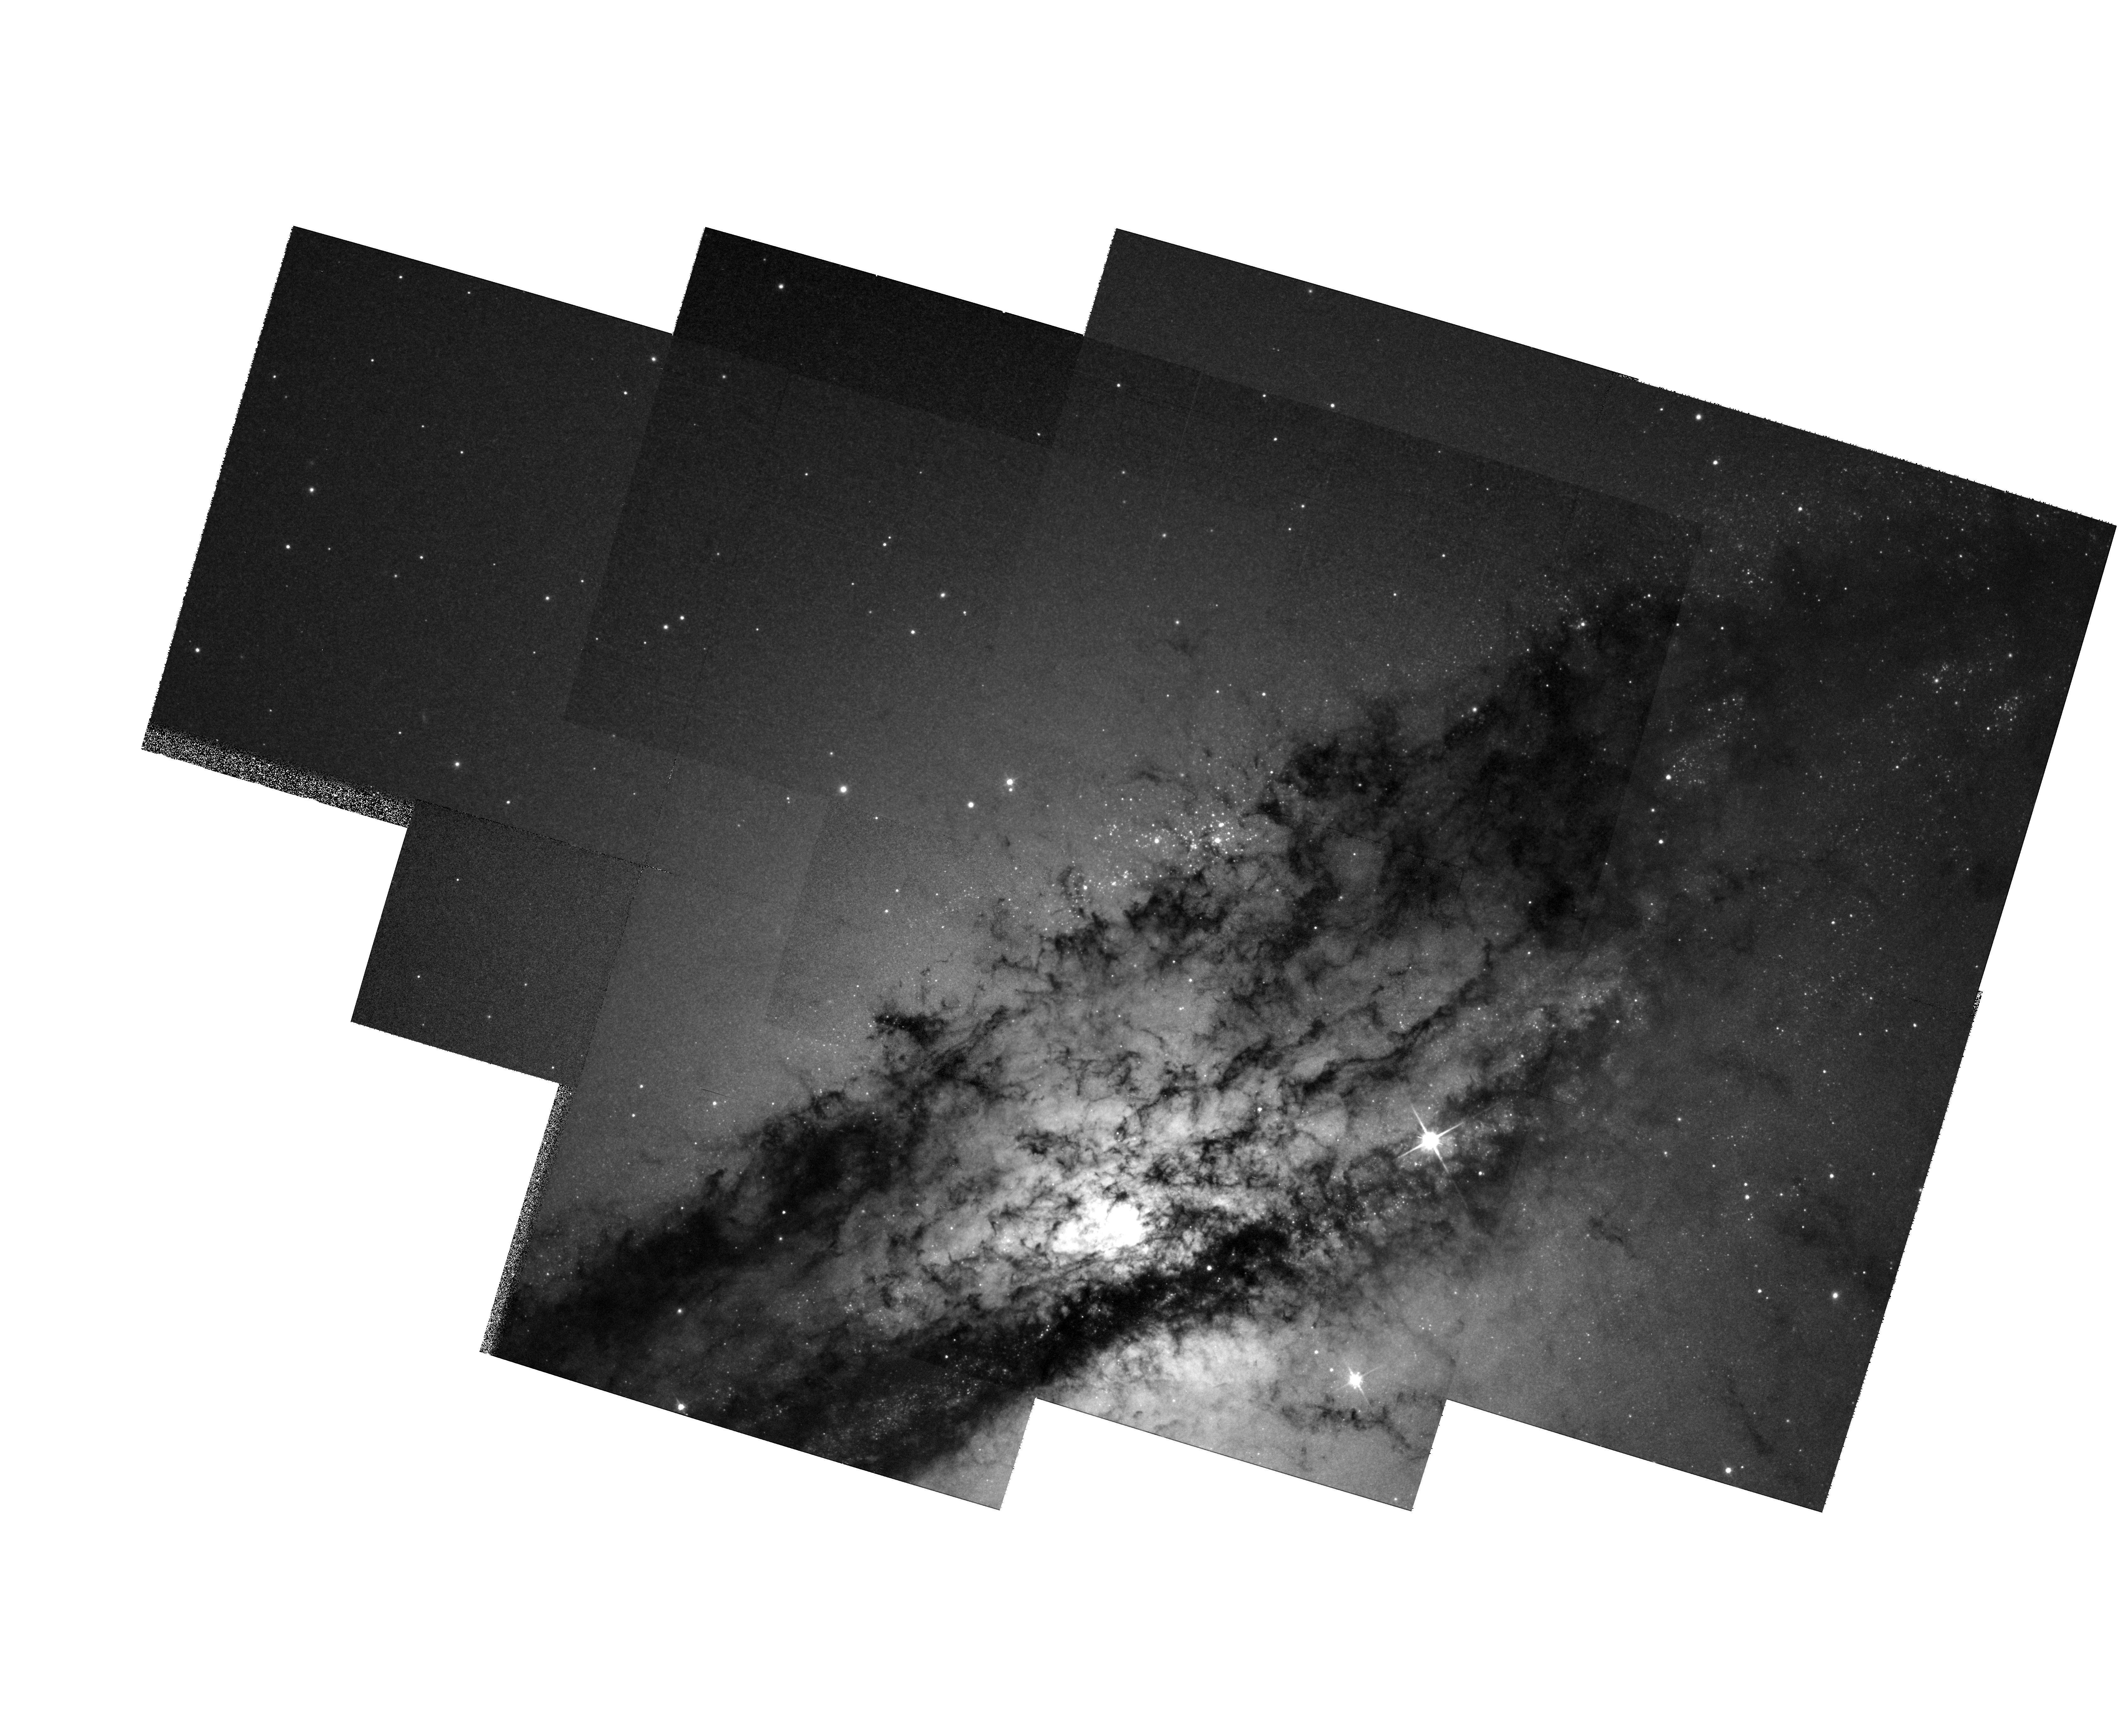
Target: MULTIPLE
Instrument: WFPC2/PC
Filter: F814W
Exposure: 9 min
Observation ID: hst_6789_01_wfpc2_pc_f814w_u3lb01

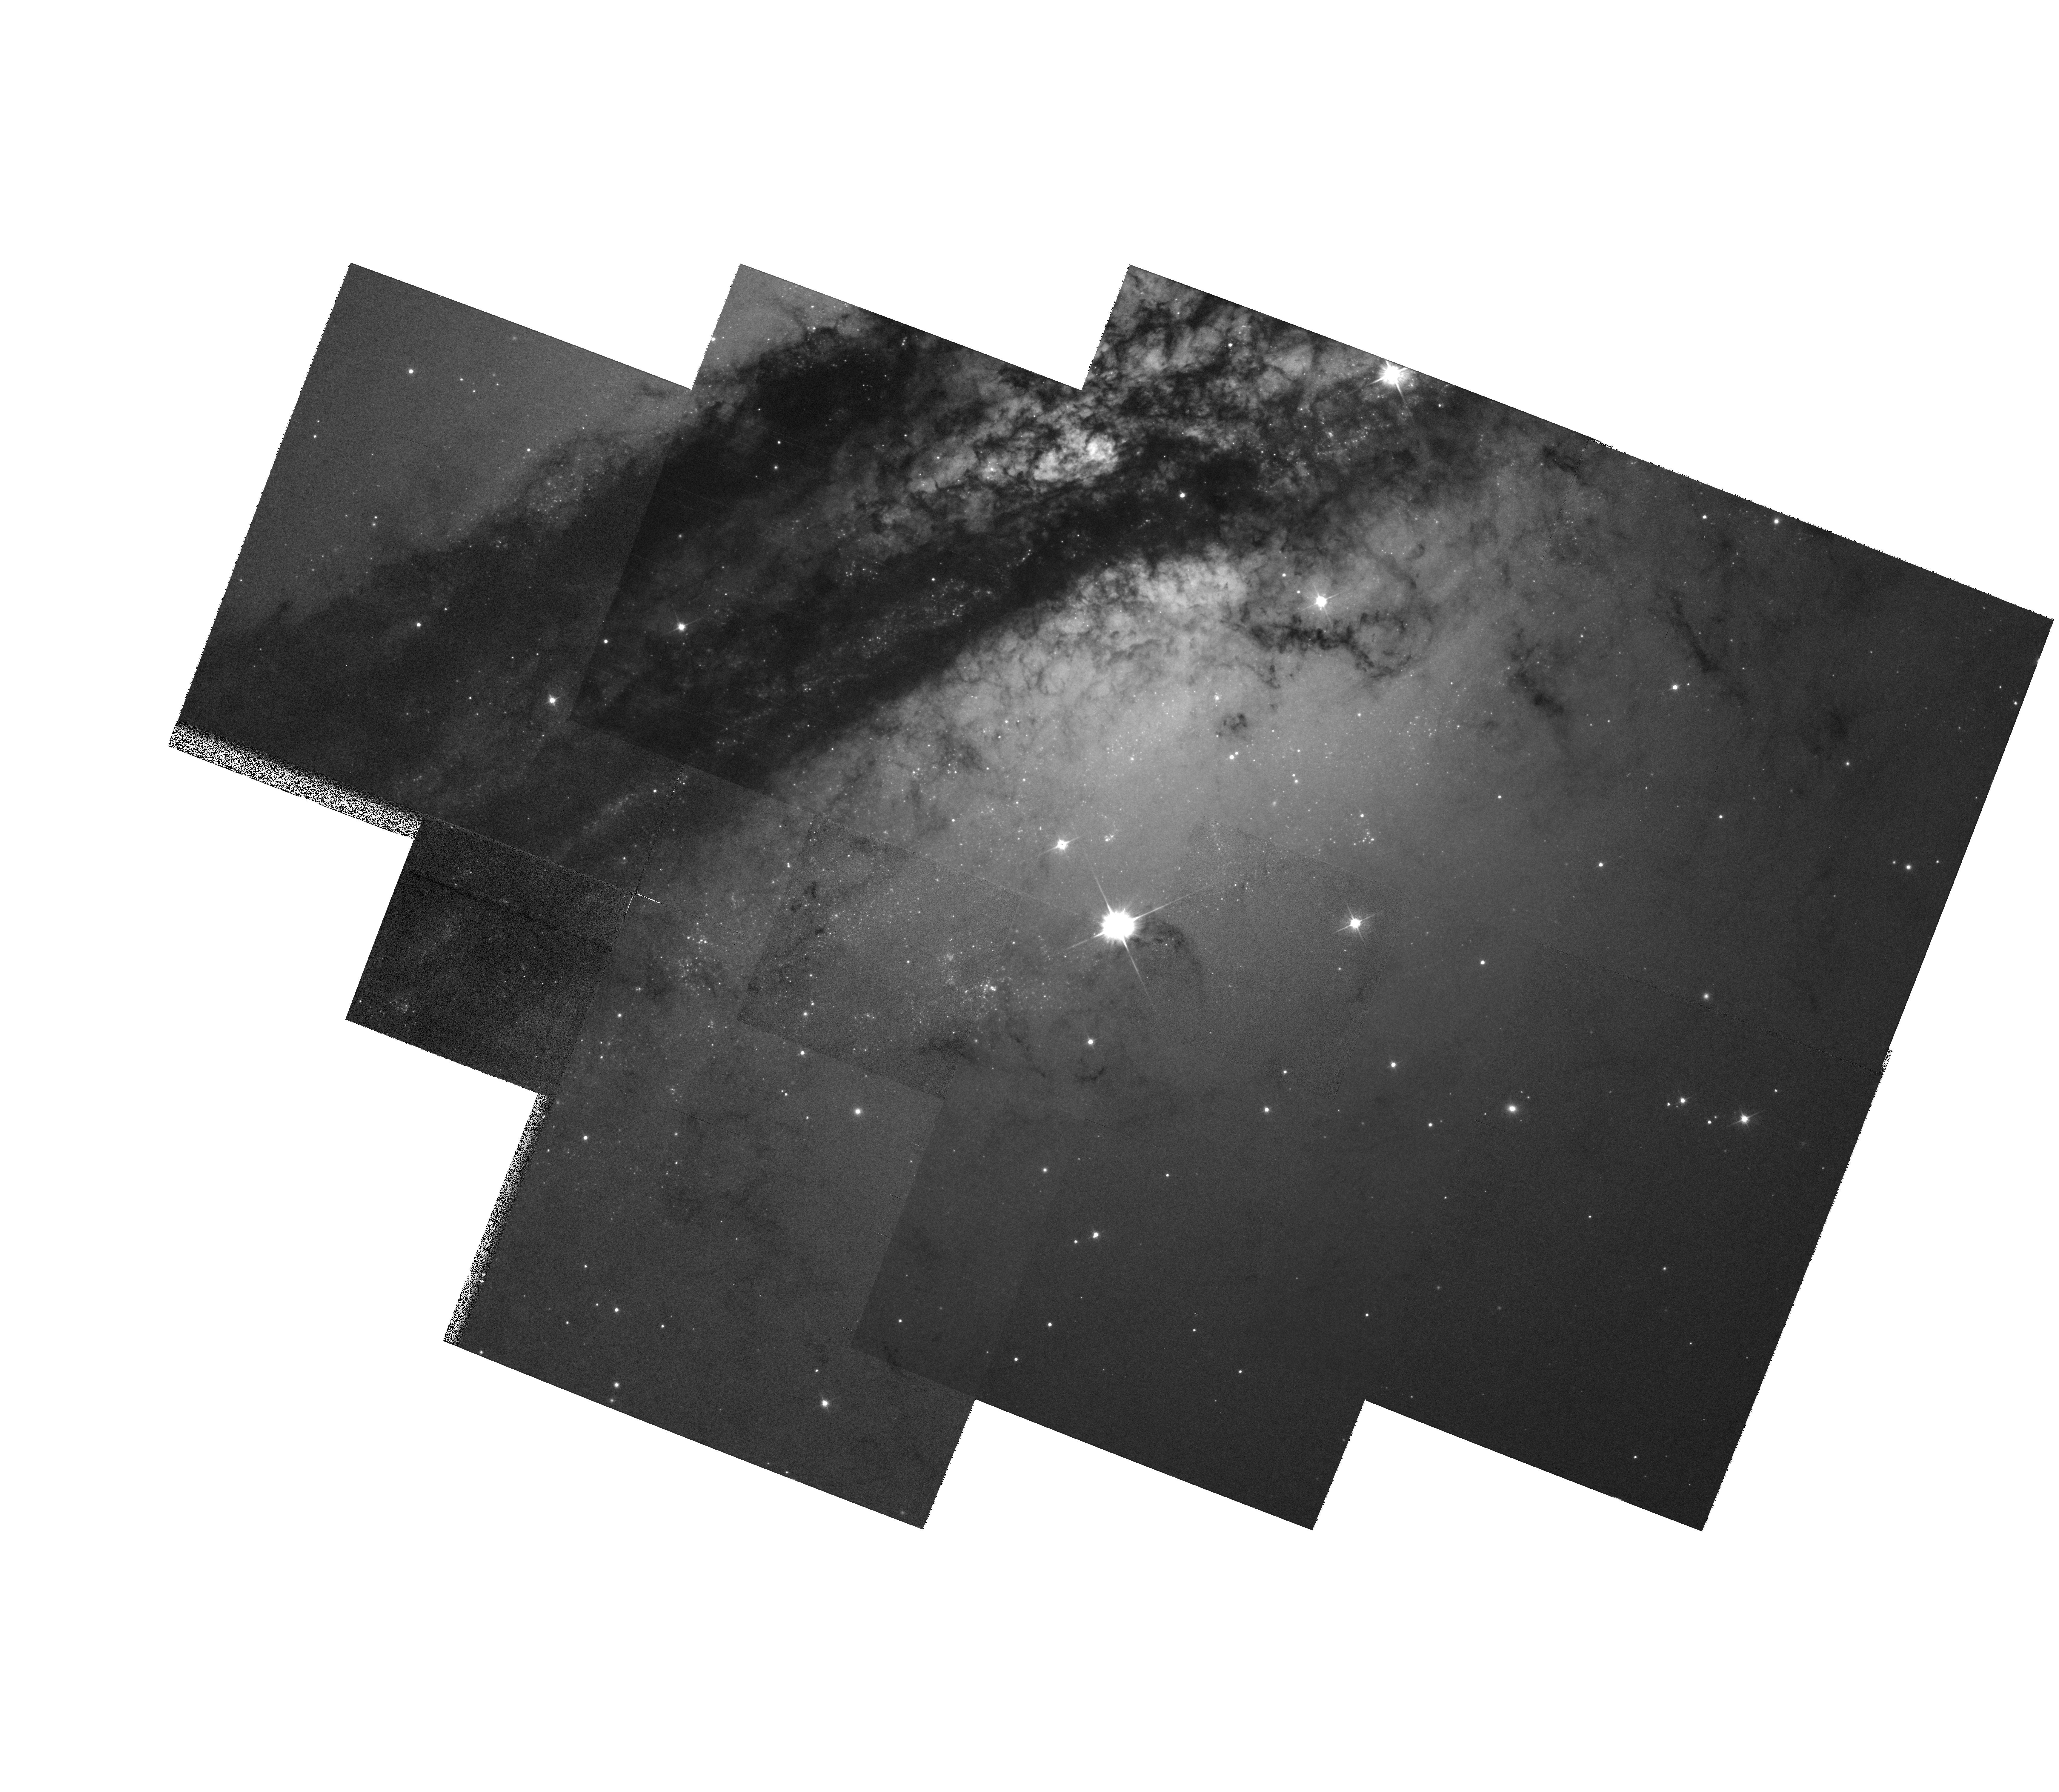
Target: MULTIPLE
Instrument: WFPC2/PC
Filter: F555W
Exposure: 8 min
Observation ID: hst_6789_a1_wfpc2_pc_f555w_u3lba1

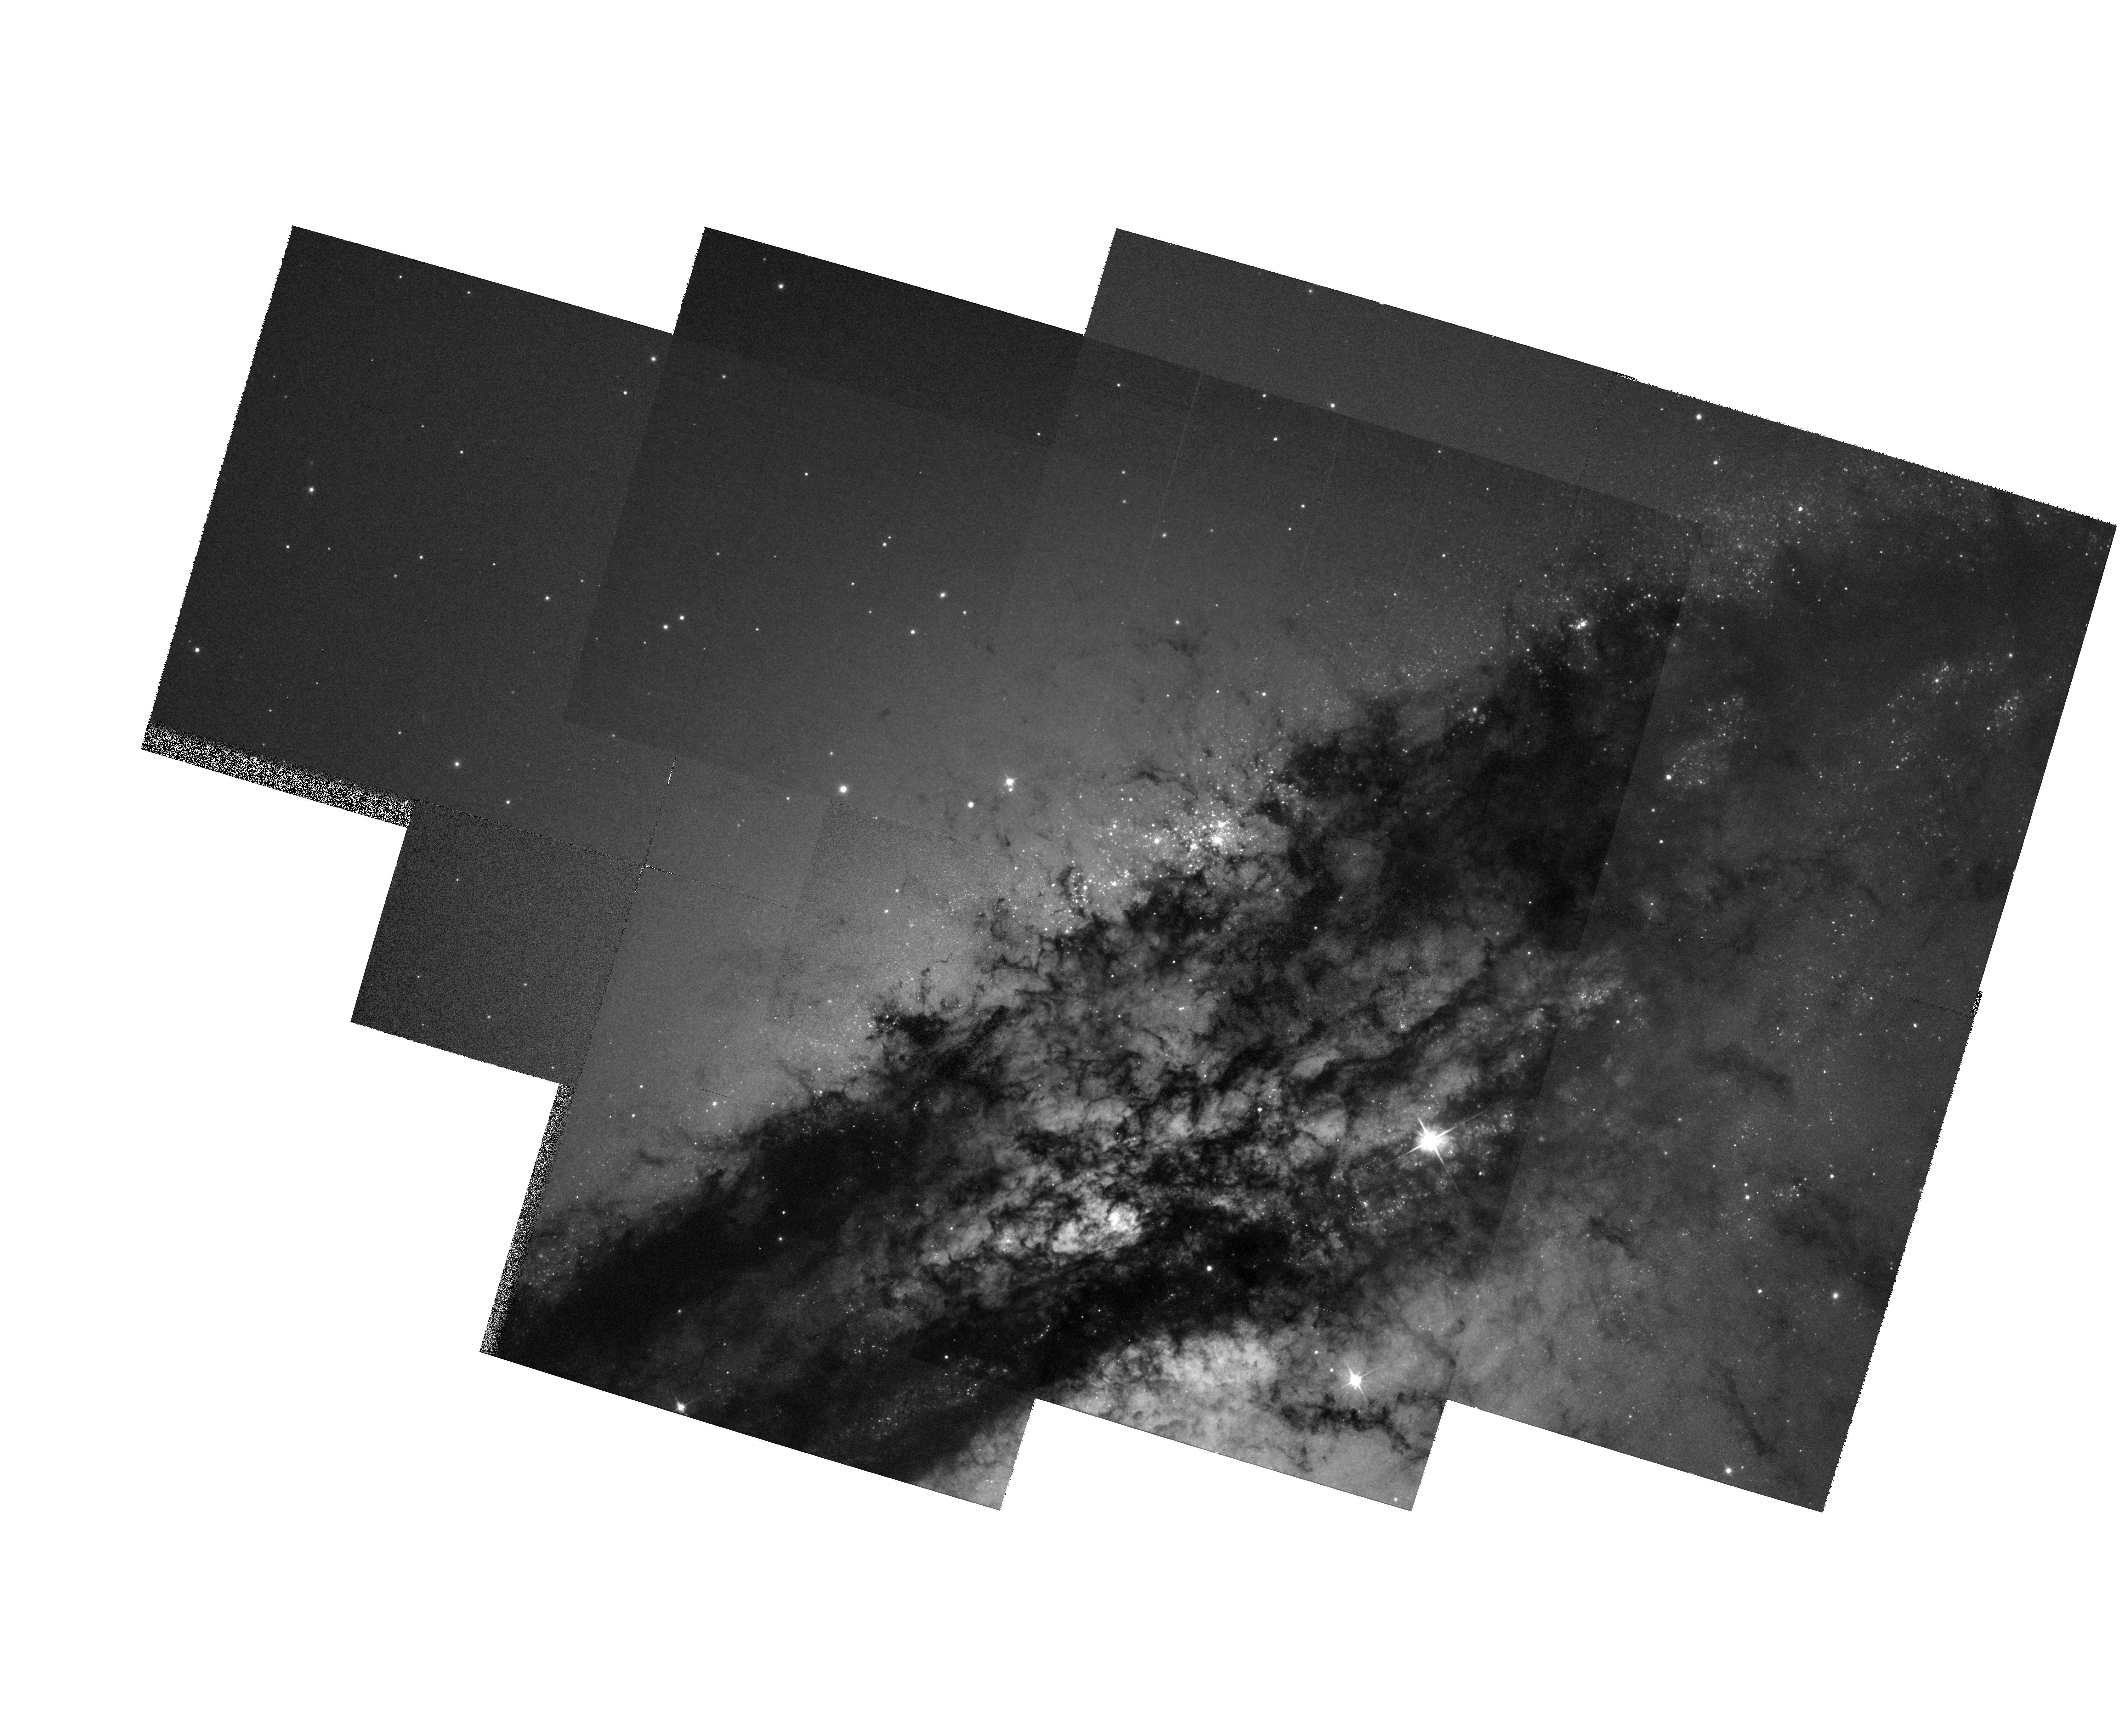
Target: MULTIPLE
Instrument: WFPC2/PC
Filter: F555W
Exposure: 10 min
Observation ID: hst_6789_01_wfpc2_pc_f555w_u3lb01

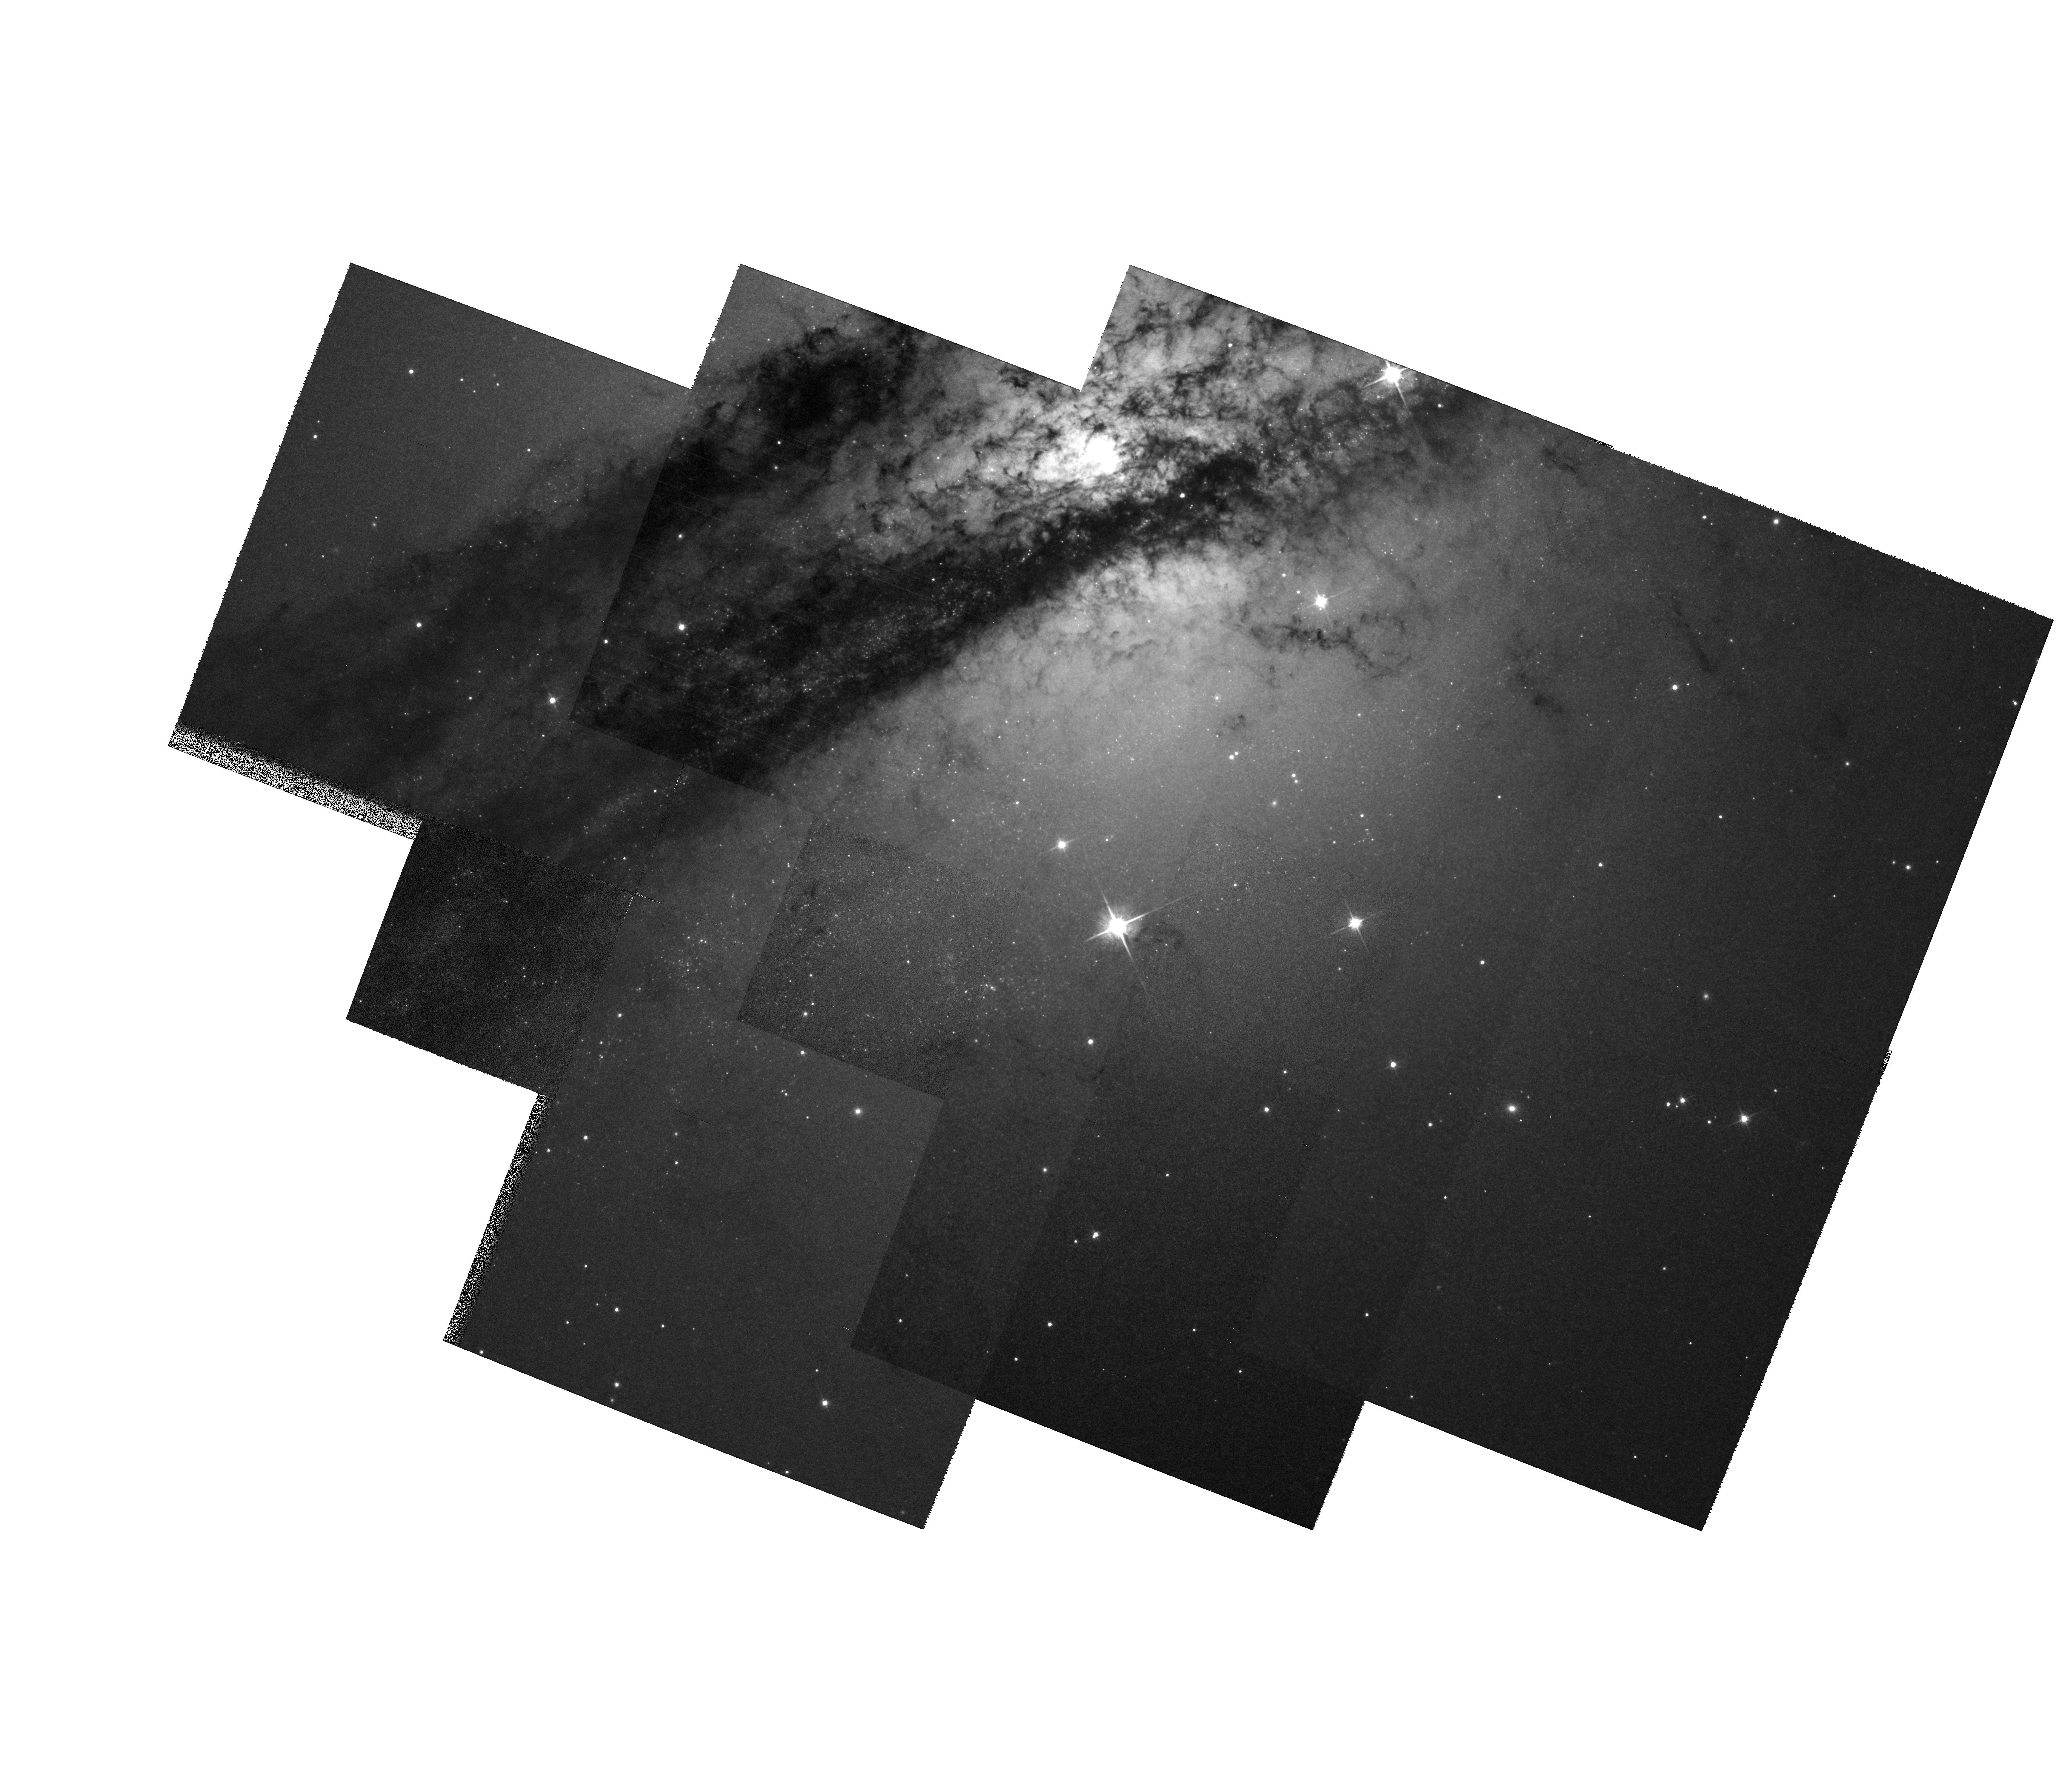
Target: MULTIPLE
Instrument: WFPC2/PC
Filter: F814W
Exposure: 8 min
Observation ID: hst_6789_a1_wfpc2_pc_f814w_u3lba1

A Search for Intermediate-Age Globular Clusters in the Nearby Giant Elliptical Galaxy NGC 5128 (PI: Cote, Patrick)

NGC 5128 is the nearest giant elliptical galaxy. An enormous body of evidence now suggests that most of its major features (e.g. a wide central dust lane, an optical- , radio- and X-ray- luminous jet, numerous bright shells, filaments and star-forming regions) are the result of a 1 Gyr-old merger with a gas-rich system. We propose to use the superb spatial resolution of the WFPC2 to survey (in V and I) the central 4.5 * 6.7 arcminutes of the galaxy to search for the expected population of intermediate-age globular clusters (GCs) formed in this merger event. At a distance of 3.1 Mpc, even the most compact GCs in NGC 5128 are resolved with the HST. All new clusters discovered with the HST will be added to our ongoing spectroscopic survey of the brightest, ancient clusters with the CTIO 4m telescope. By extending our spectroscopic survey to the intermediate-age clusters found here, we will be able to probe the processes of GC formation and evolution in a level of detail not possible with the young ``globular'' clusters currently forming in distant systems like NGC 1275, NGC 3921 and NGC 7252.